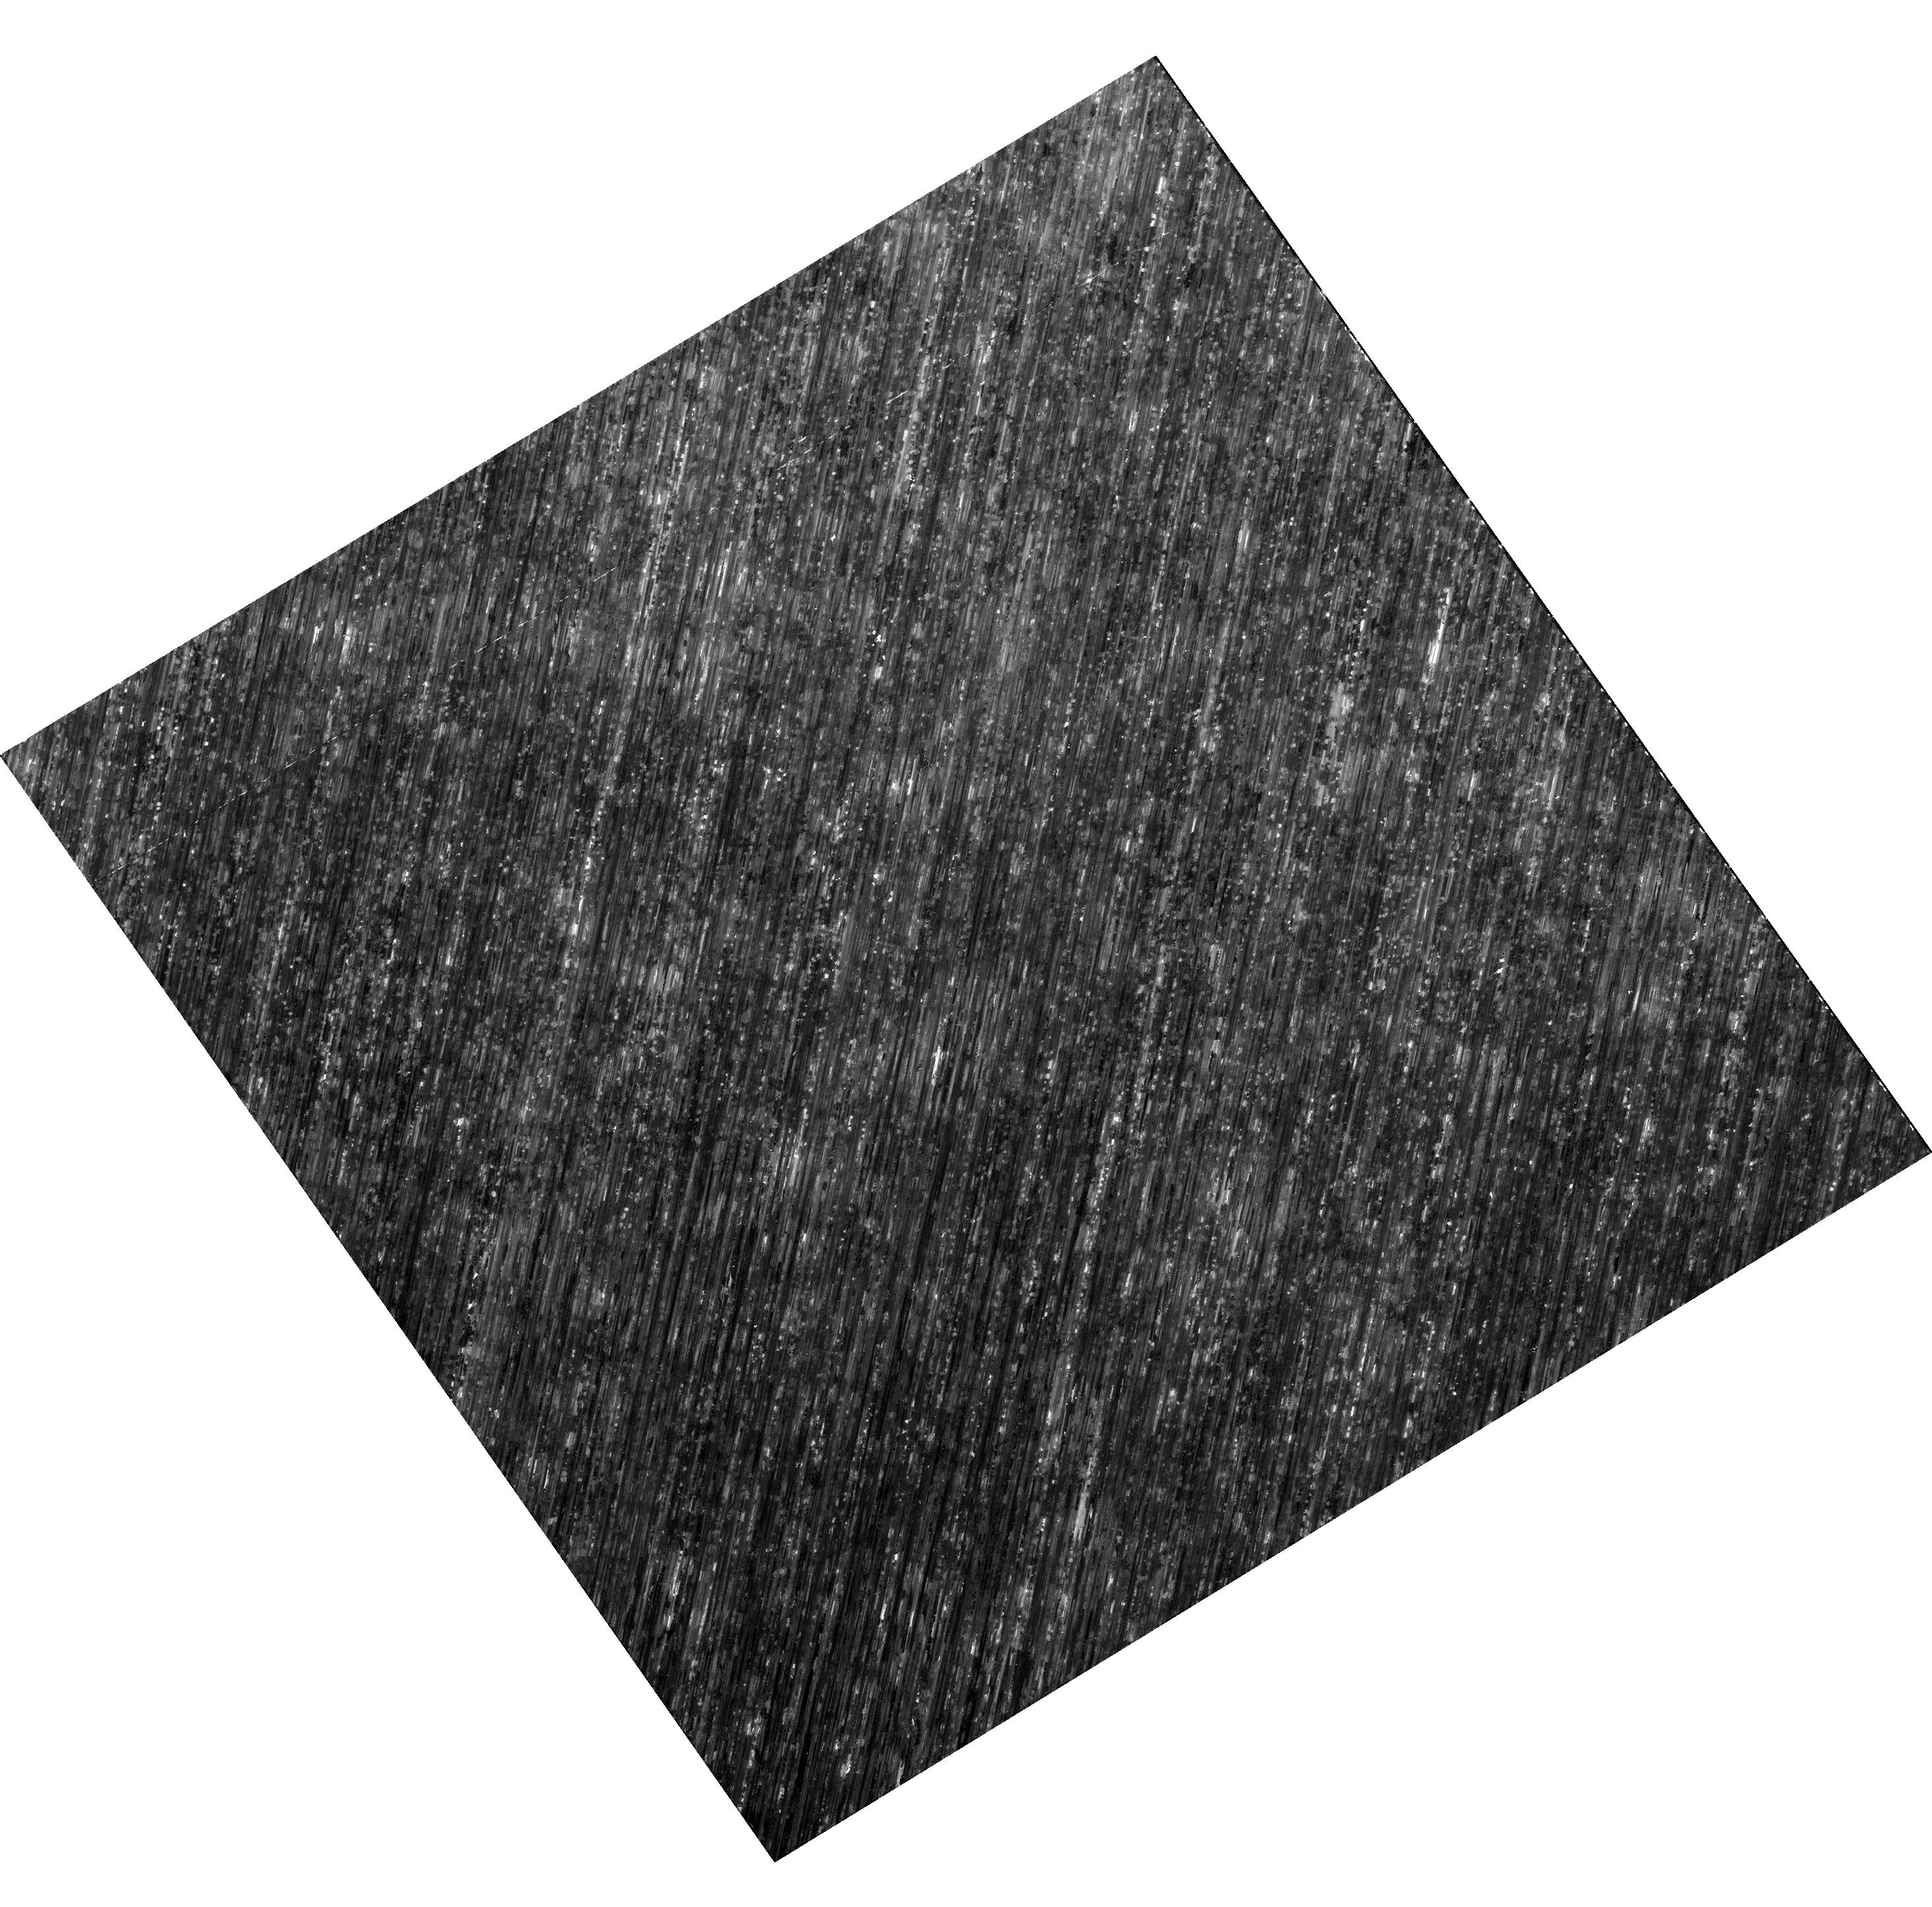
Target: NGC-5139. Instrument: WFC3/UVIS. Filter: F606W. Exposure: 28 min. Observation ID: hst_16117_02_wfc3_uvis_f606w_ie9q02

3-Gyro/F1G Hybrid Mode On-Orbit Test (PI: Reinhart, Merle)

The program contains the additional observations for the 3-Gyro/F1G Hybrid Mode On-Orbit Test that could not be obtained using the current calibration or science programs. STIS: CAL/STIS STIS Coronagraphic Monitor - Hybrid Mode By observing the star Tau Ceti with BAR5, we will investigate the time variability in coronagraphic performance using Program 14426 as a baseline. Recent work with the STIS coronagraph shows that its performance can be deterministically calculated including systematic noise terms from speckle noise. However, it can be difficult to assess performance over time given the diversity of observing strategies currently used for the STIS coronagraphic locations and the recent large increase in spacecraft jitter. This monitor program will be used to assess whether any degradation in performance is measured due to jitter compared to previous observations of this star taken in 2015 as well as to determine whether this program should be repeated. This is essentially a repeat of PID 15603 to be executed during the HST Hybrid Mode On-Orbit Test in June 2020. WFC3 + ACS: Hybrid-mode and CTE testing with Omega Centauri observations This program will serve a dual purpose. Its main purpose will be to evaluate the pointing quality of hybrid-mode by allowing us to compare the achieved Point-Spread FUnctions (PSFs) with nominal PSFs. In addition, the observations will allow us to evaluate the empirical impact of imperfect charge-transfer efficiency (CTE) on star images with background levels between 12e and 30e. The selected field in Omega Cen will have a large number of stars. The short exposures should have few bright stars but a great many faint stars (which will be affected by CTE blurring). In the deep exposures, these faint stars will have a lot of signal, so we can know exactly how they should look, pixel-by-pixel in the short exposures. By comparing the star profiles in the short exposures with the "truth" from the long exposures, we can demonstrate to users directly how imperfect charge transfer impacts science. FGS: POS and Trans mode astrometry Copy of visit 4 from PID 15605. Performes POS and Trans mode astrometry on the calibration target Upgren 69 using FGS1R as the astrometer.